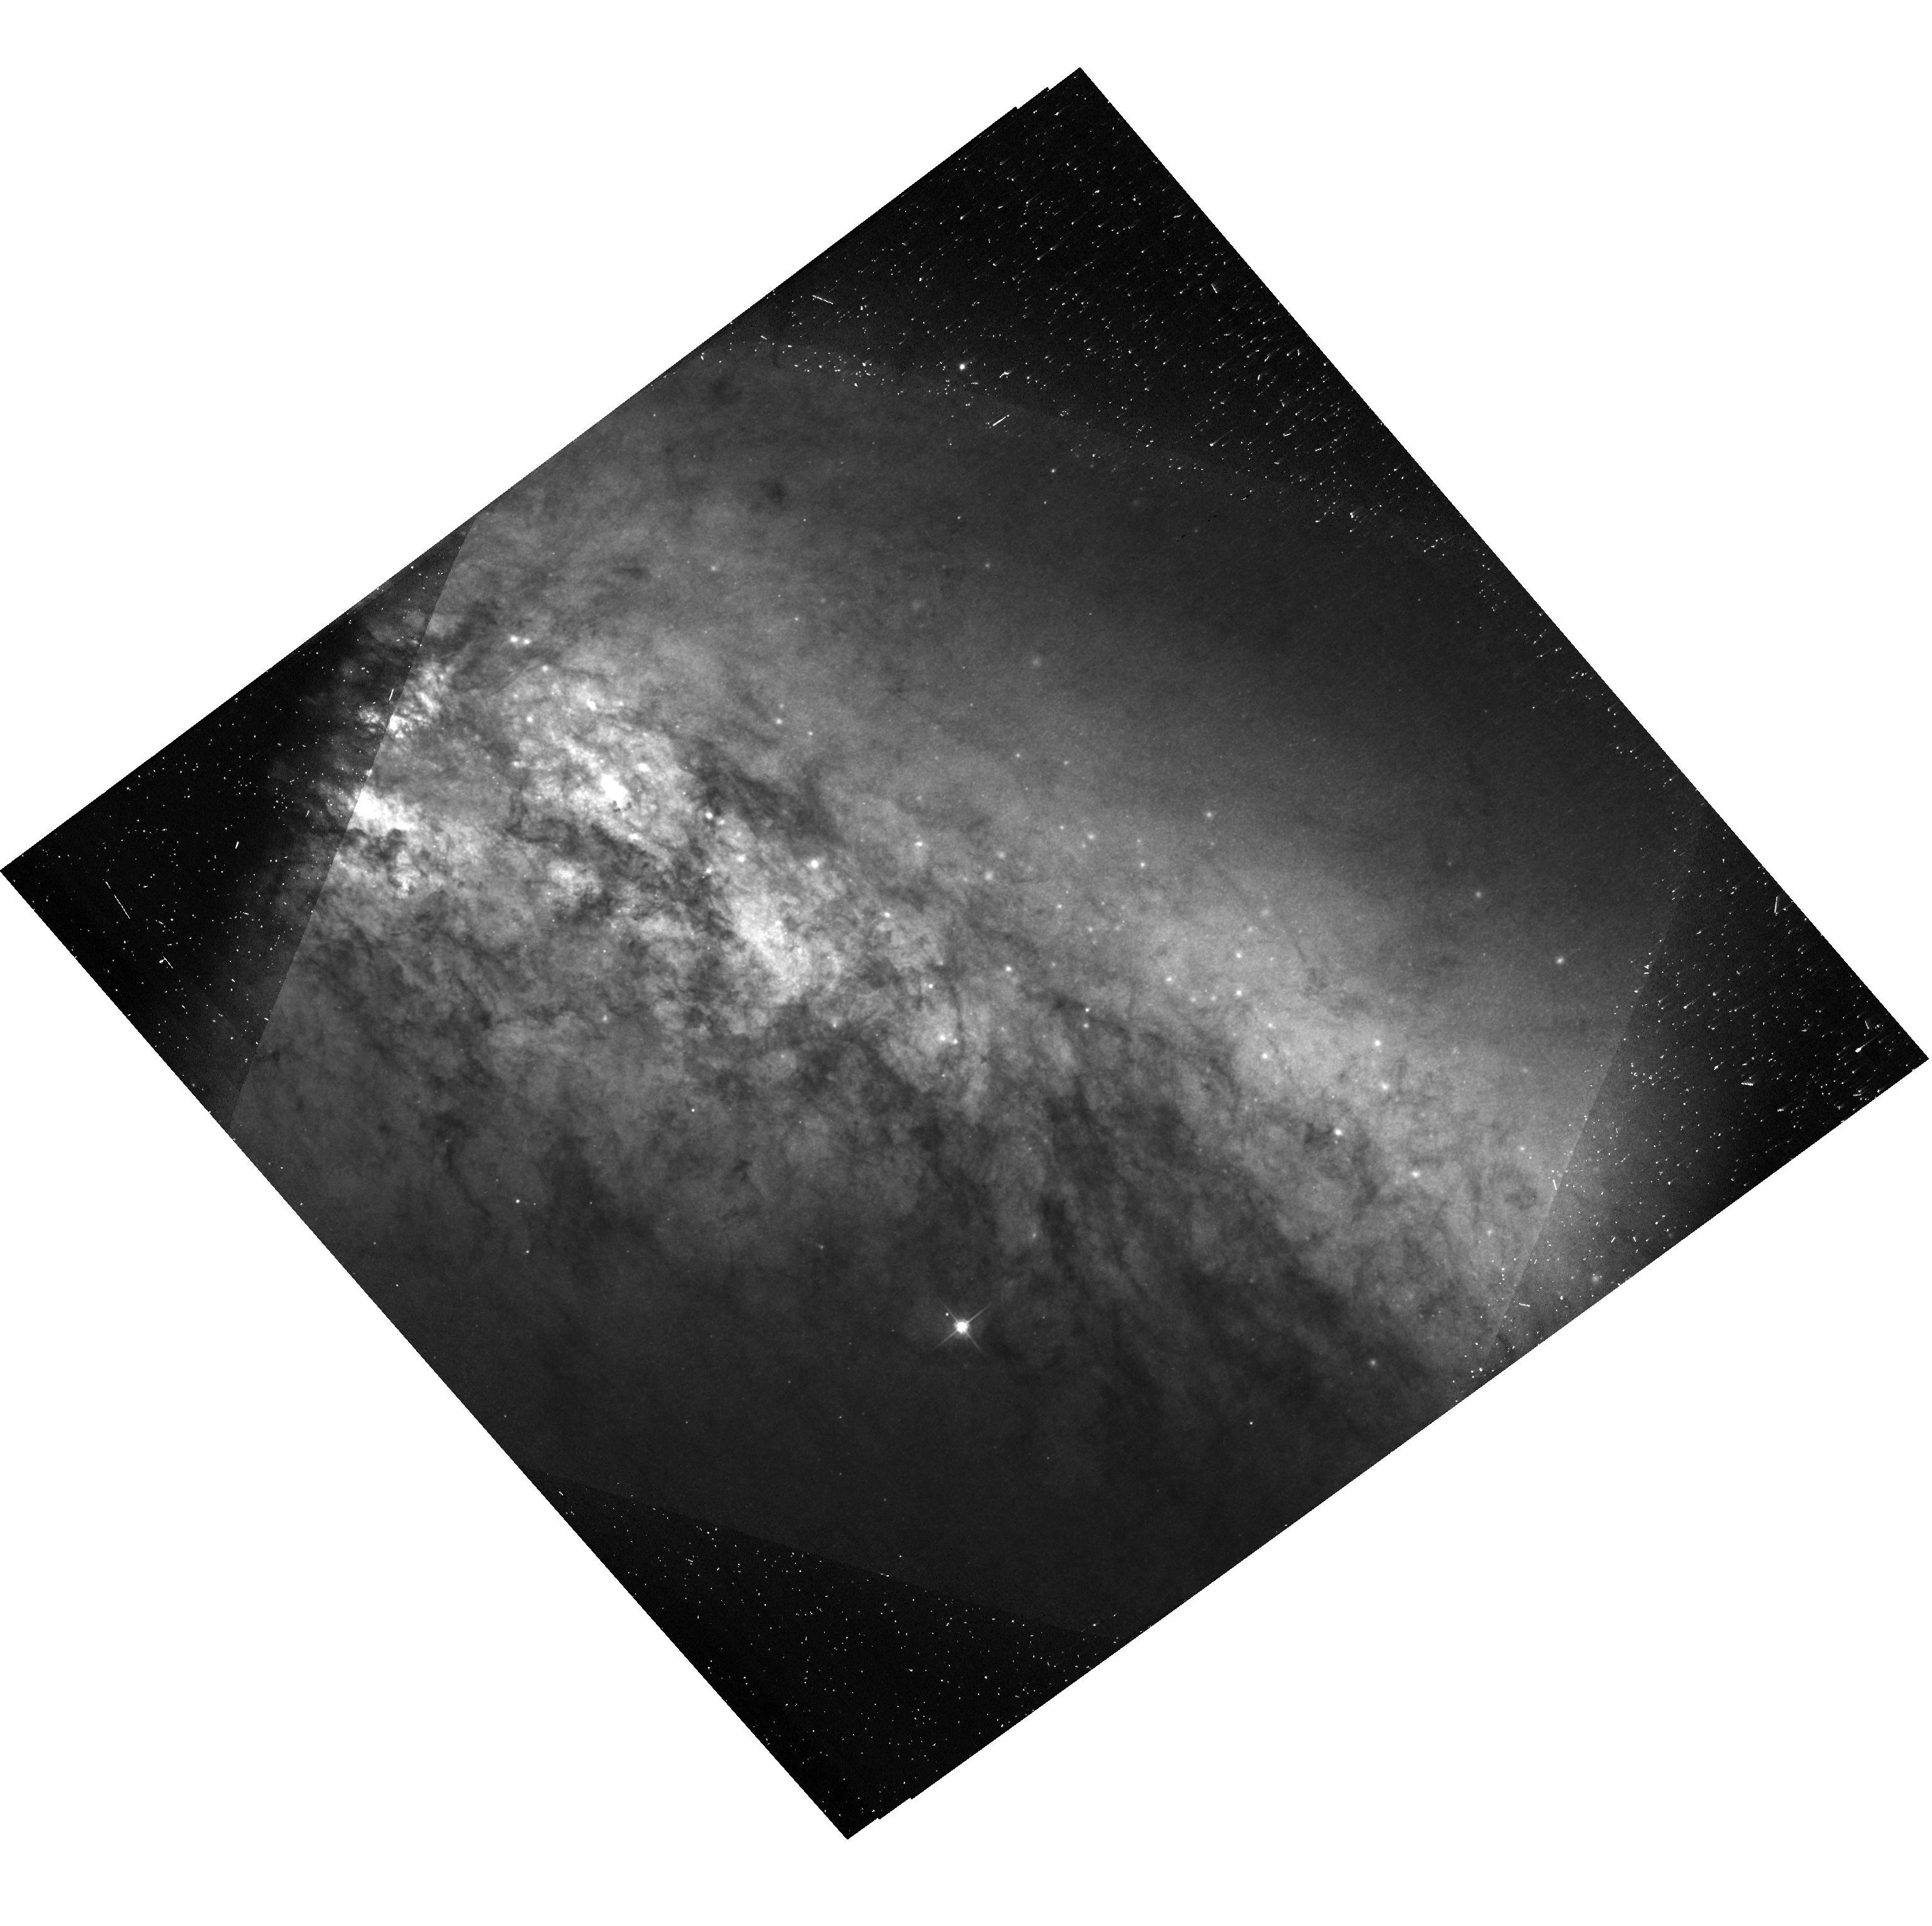
Target: SN-2014J. Instrument: ACS/WFC. Filter: F475W. Exposure: 23 min. Observation ID: hst_13717_v2_acs_wfc_f475w-pol120v_jcnfv2

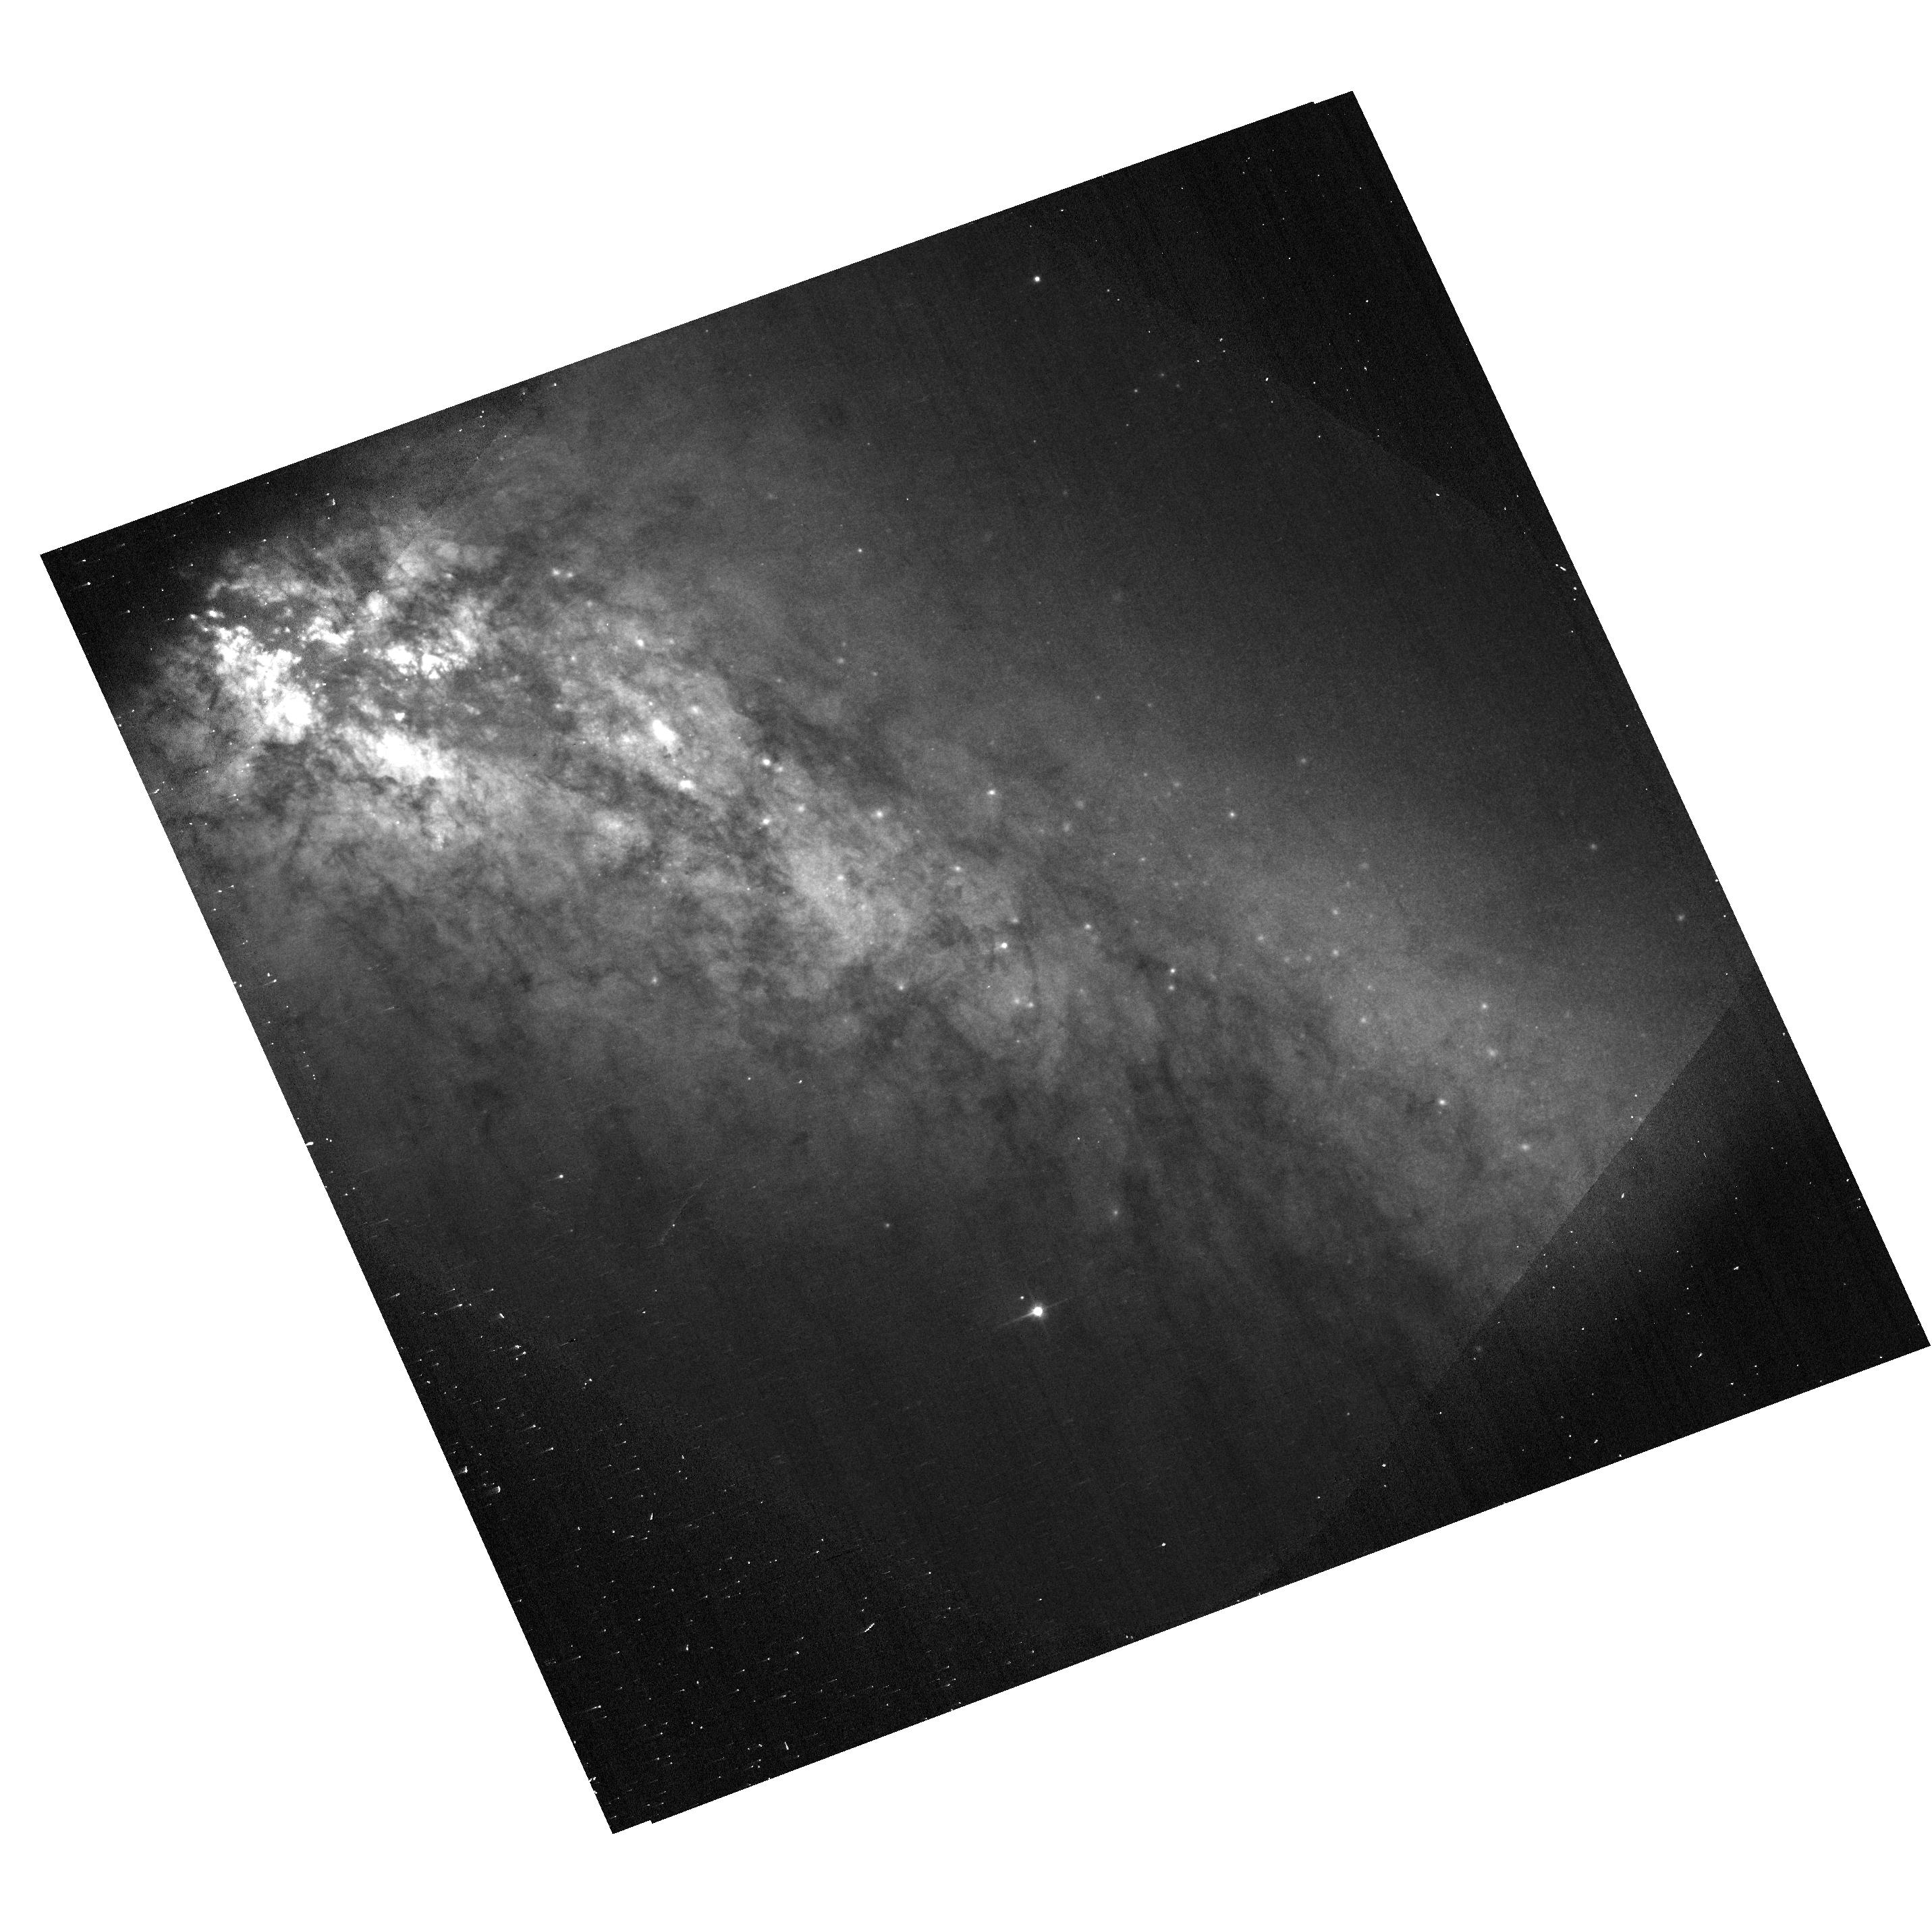
Target: SN-2014J. Instrument: ACS/WFC. Filter: F606W. Exposure: 1 min. Observation ID: hst_13717_v1_acs_wfc_f606w-pol60v_jcnfv1

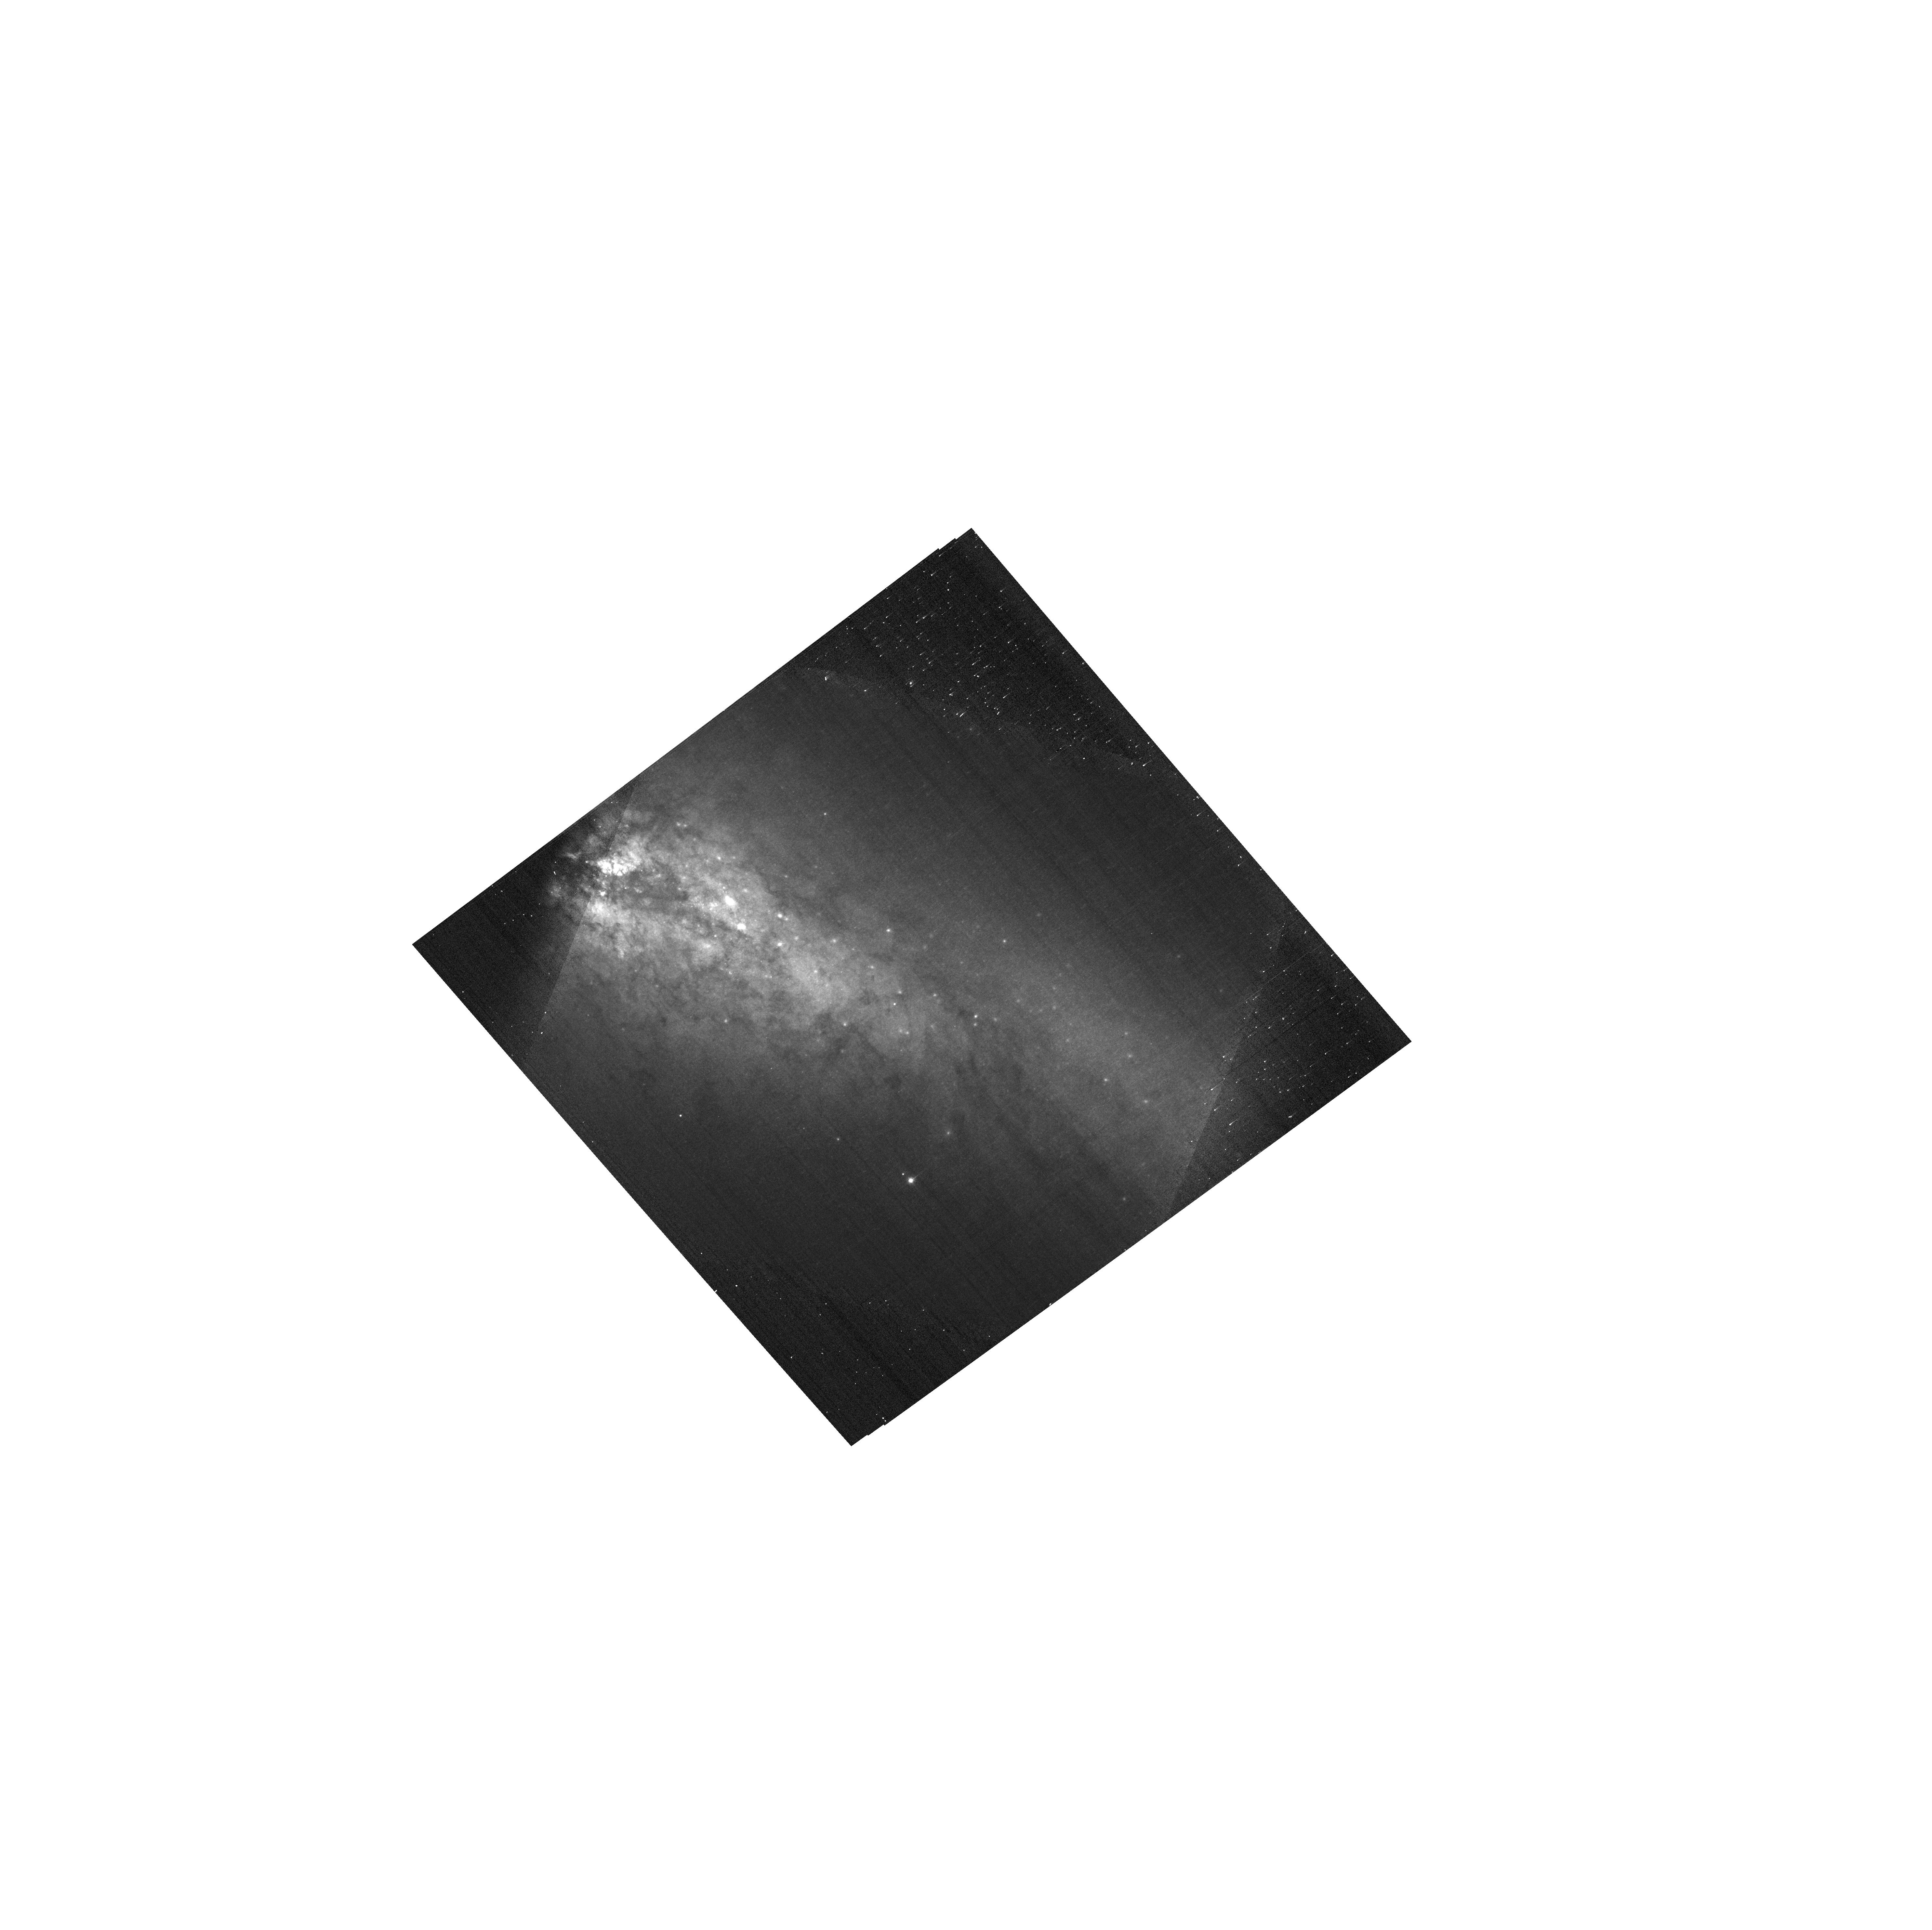
Target: SN-2014J. Instrument: ACS/WFC. Filter: F775W. Exposure: 1 min. Observation ID: hst_13717_v3_acs_wfc_f775w-pol120v_jcnfv3

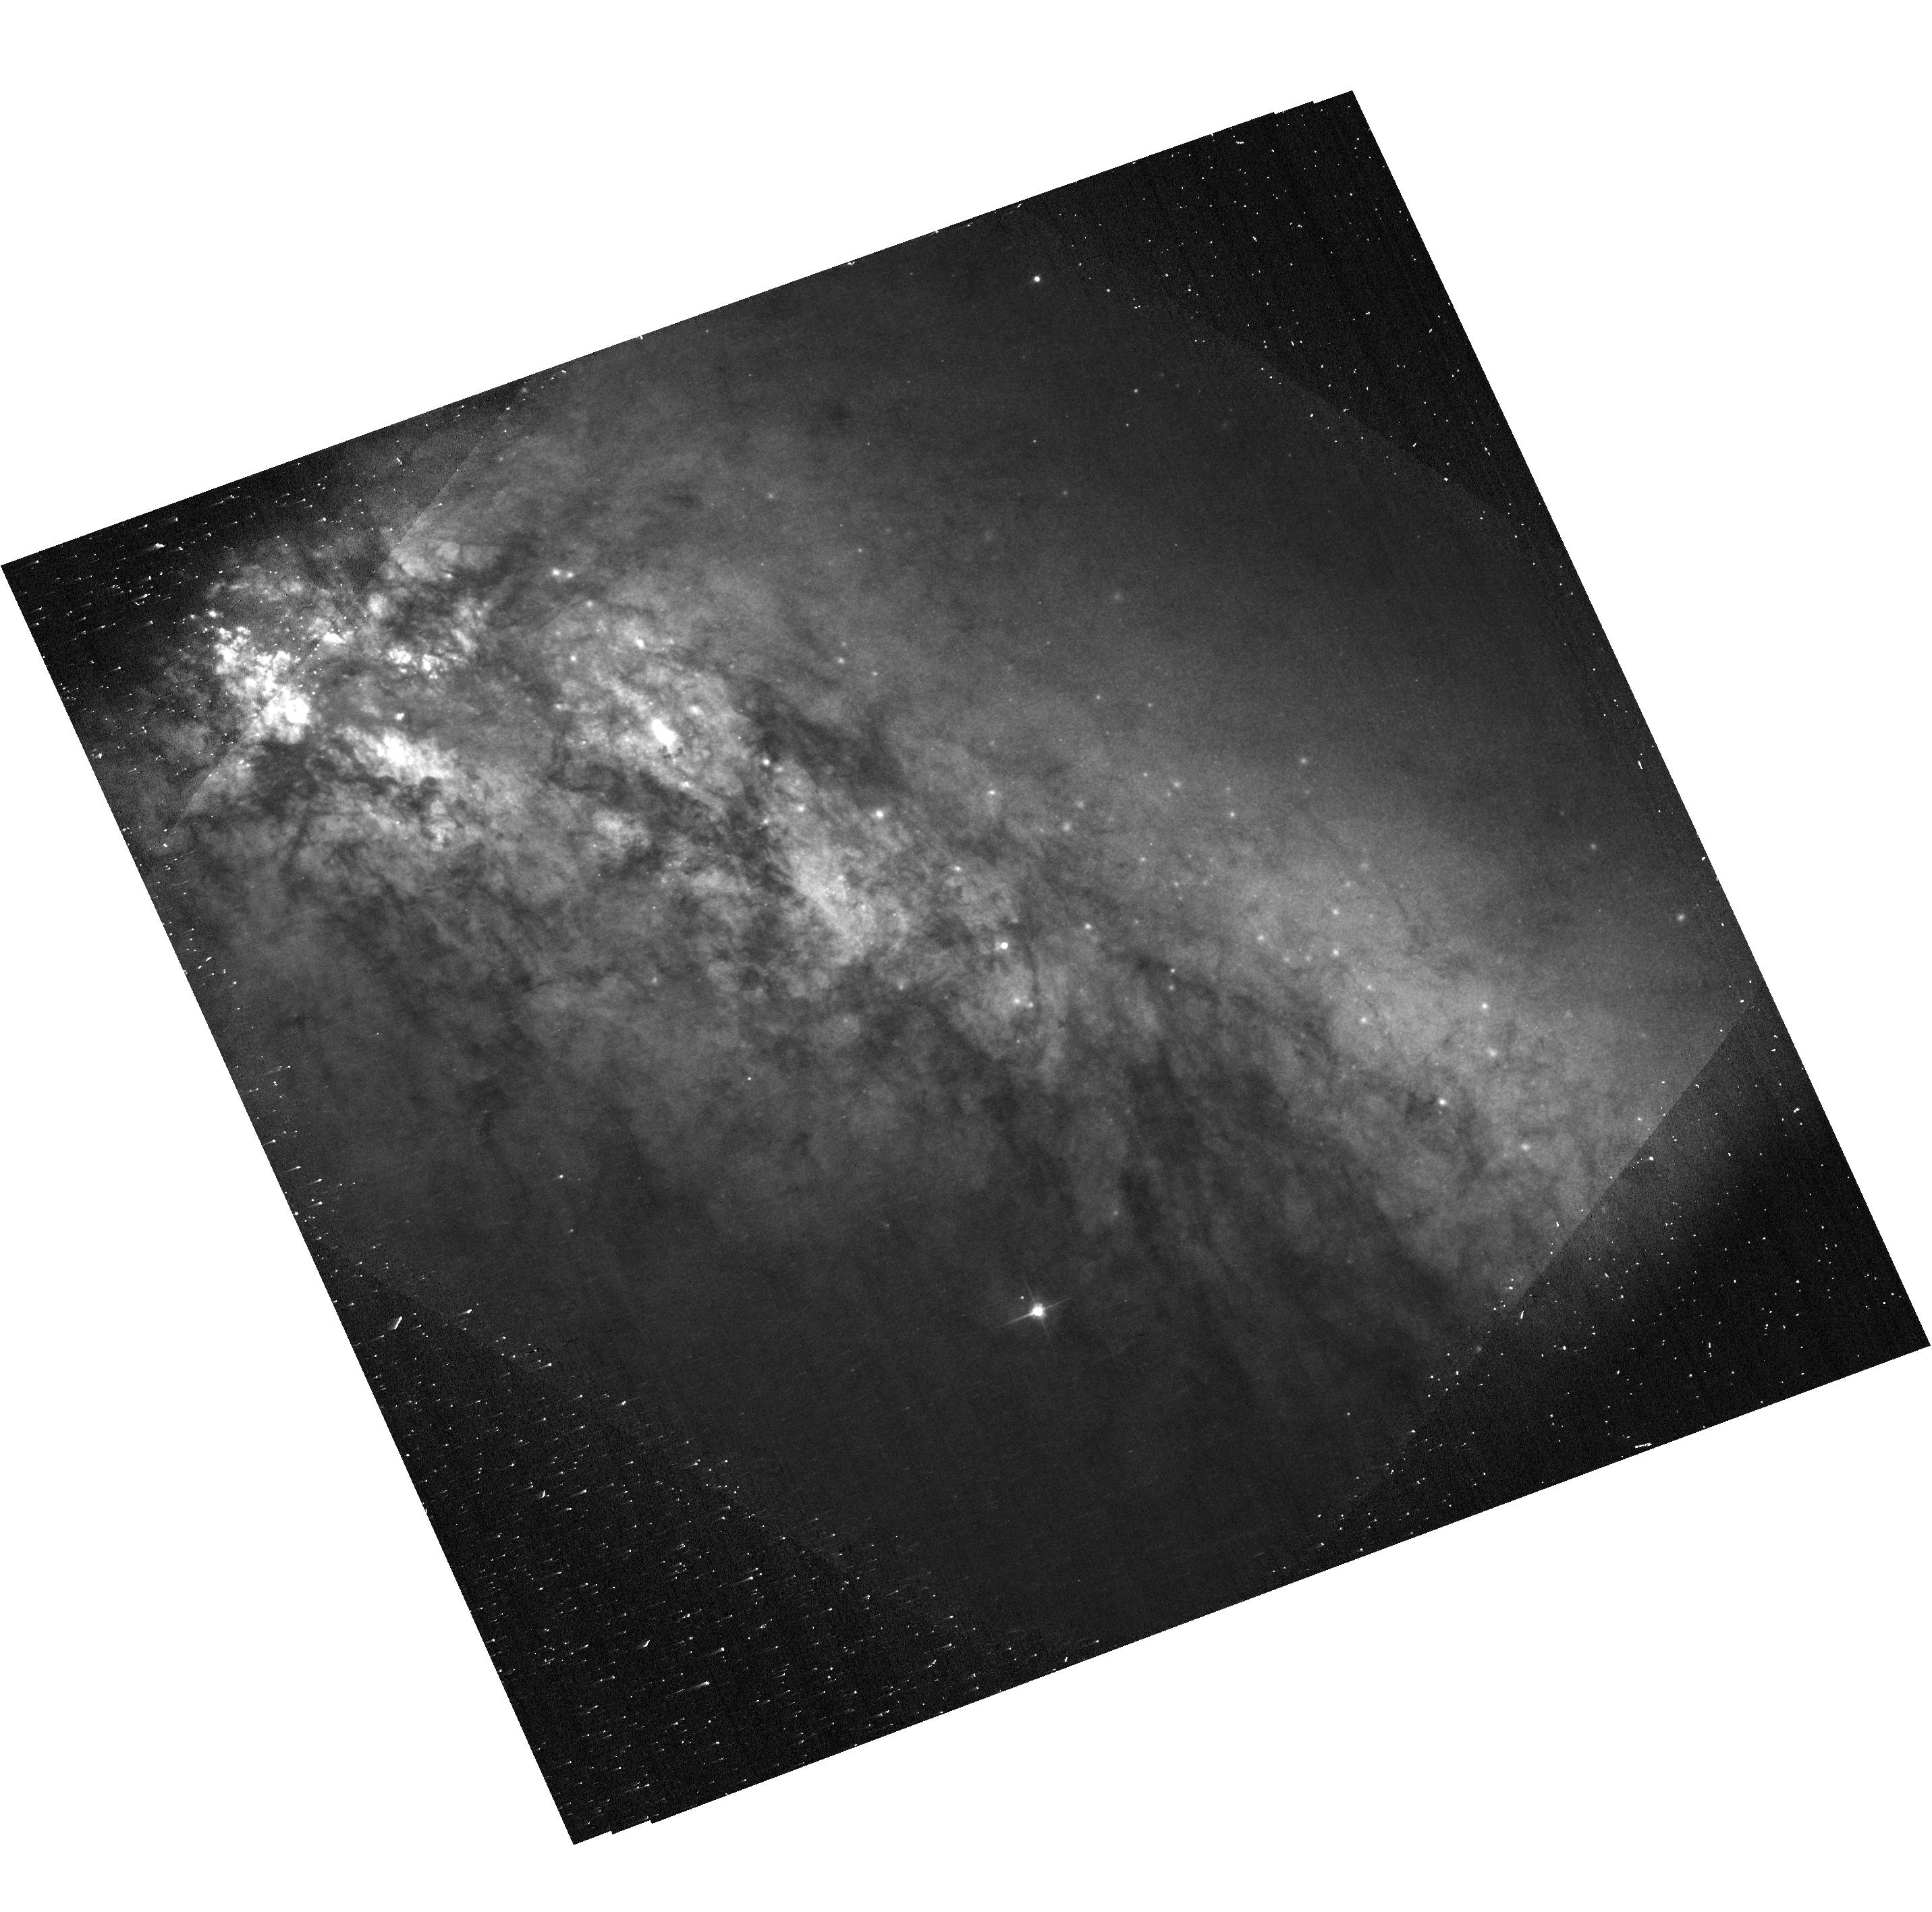
Target: SN-2014J. Instrument: ACS/WFC. Filter: F475W. Exposure: 6 min. Observation ID: hst_13717_v1_acs_wfc_f475w-pol60v_jcnfv1

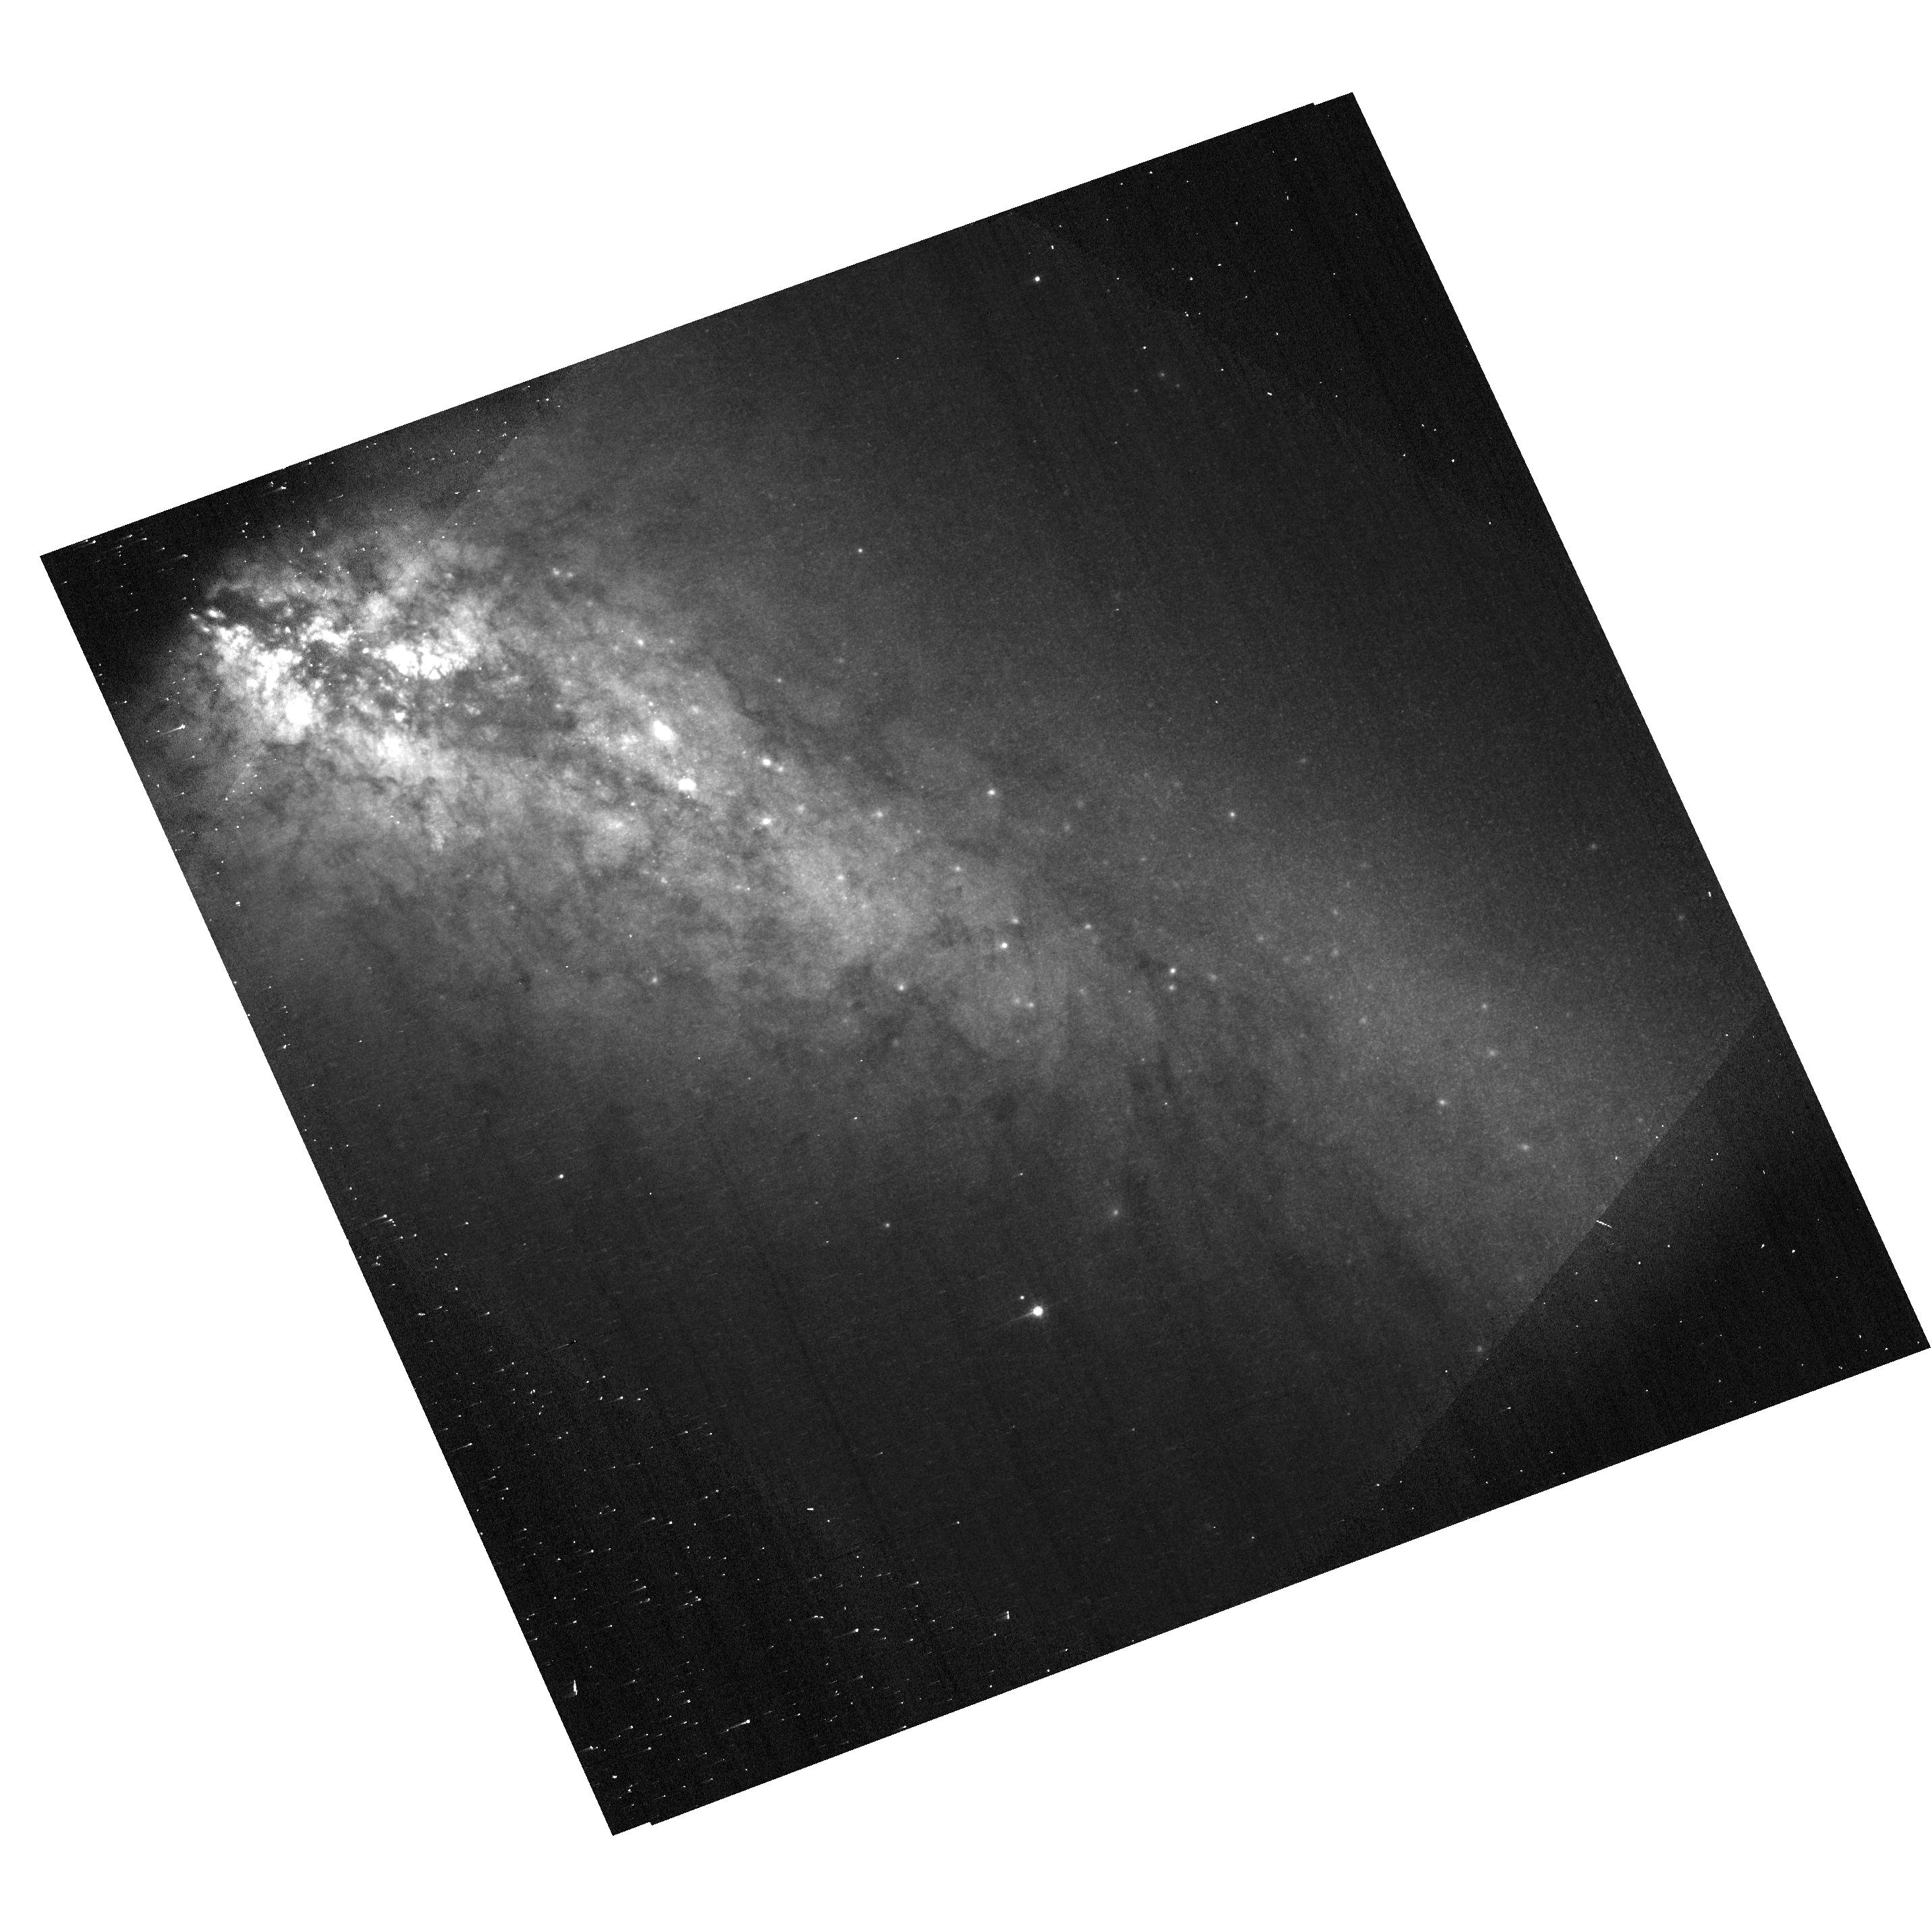
Target: SN-2014J. Instrument: ACS/WFC. Filter: F775W. Exposure: 1 min. Observation ID: hst_13717_v1_acs_wfc_f775w-pol0v_jcnfv1

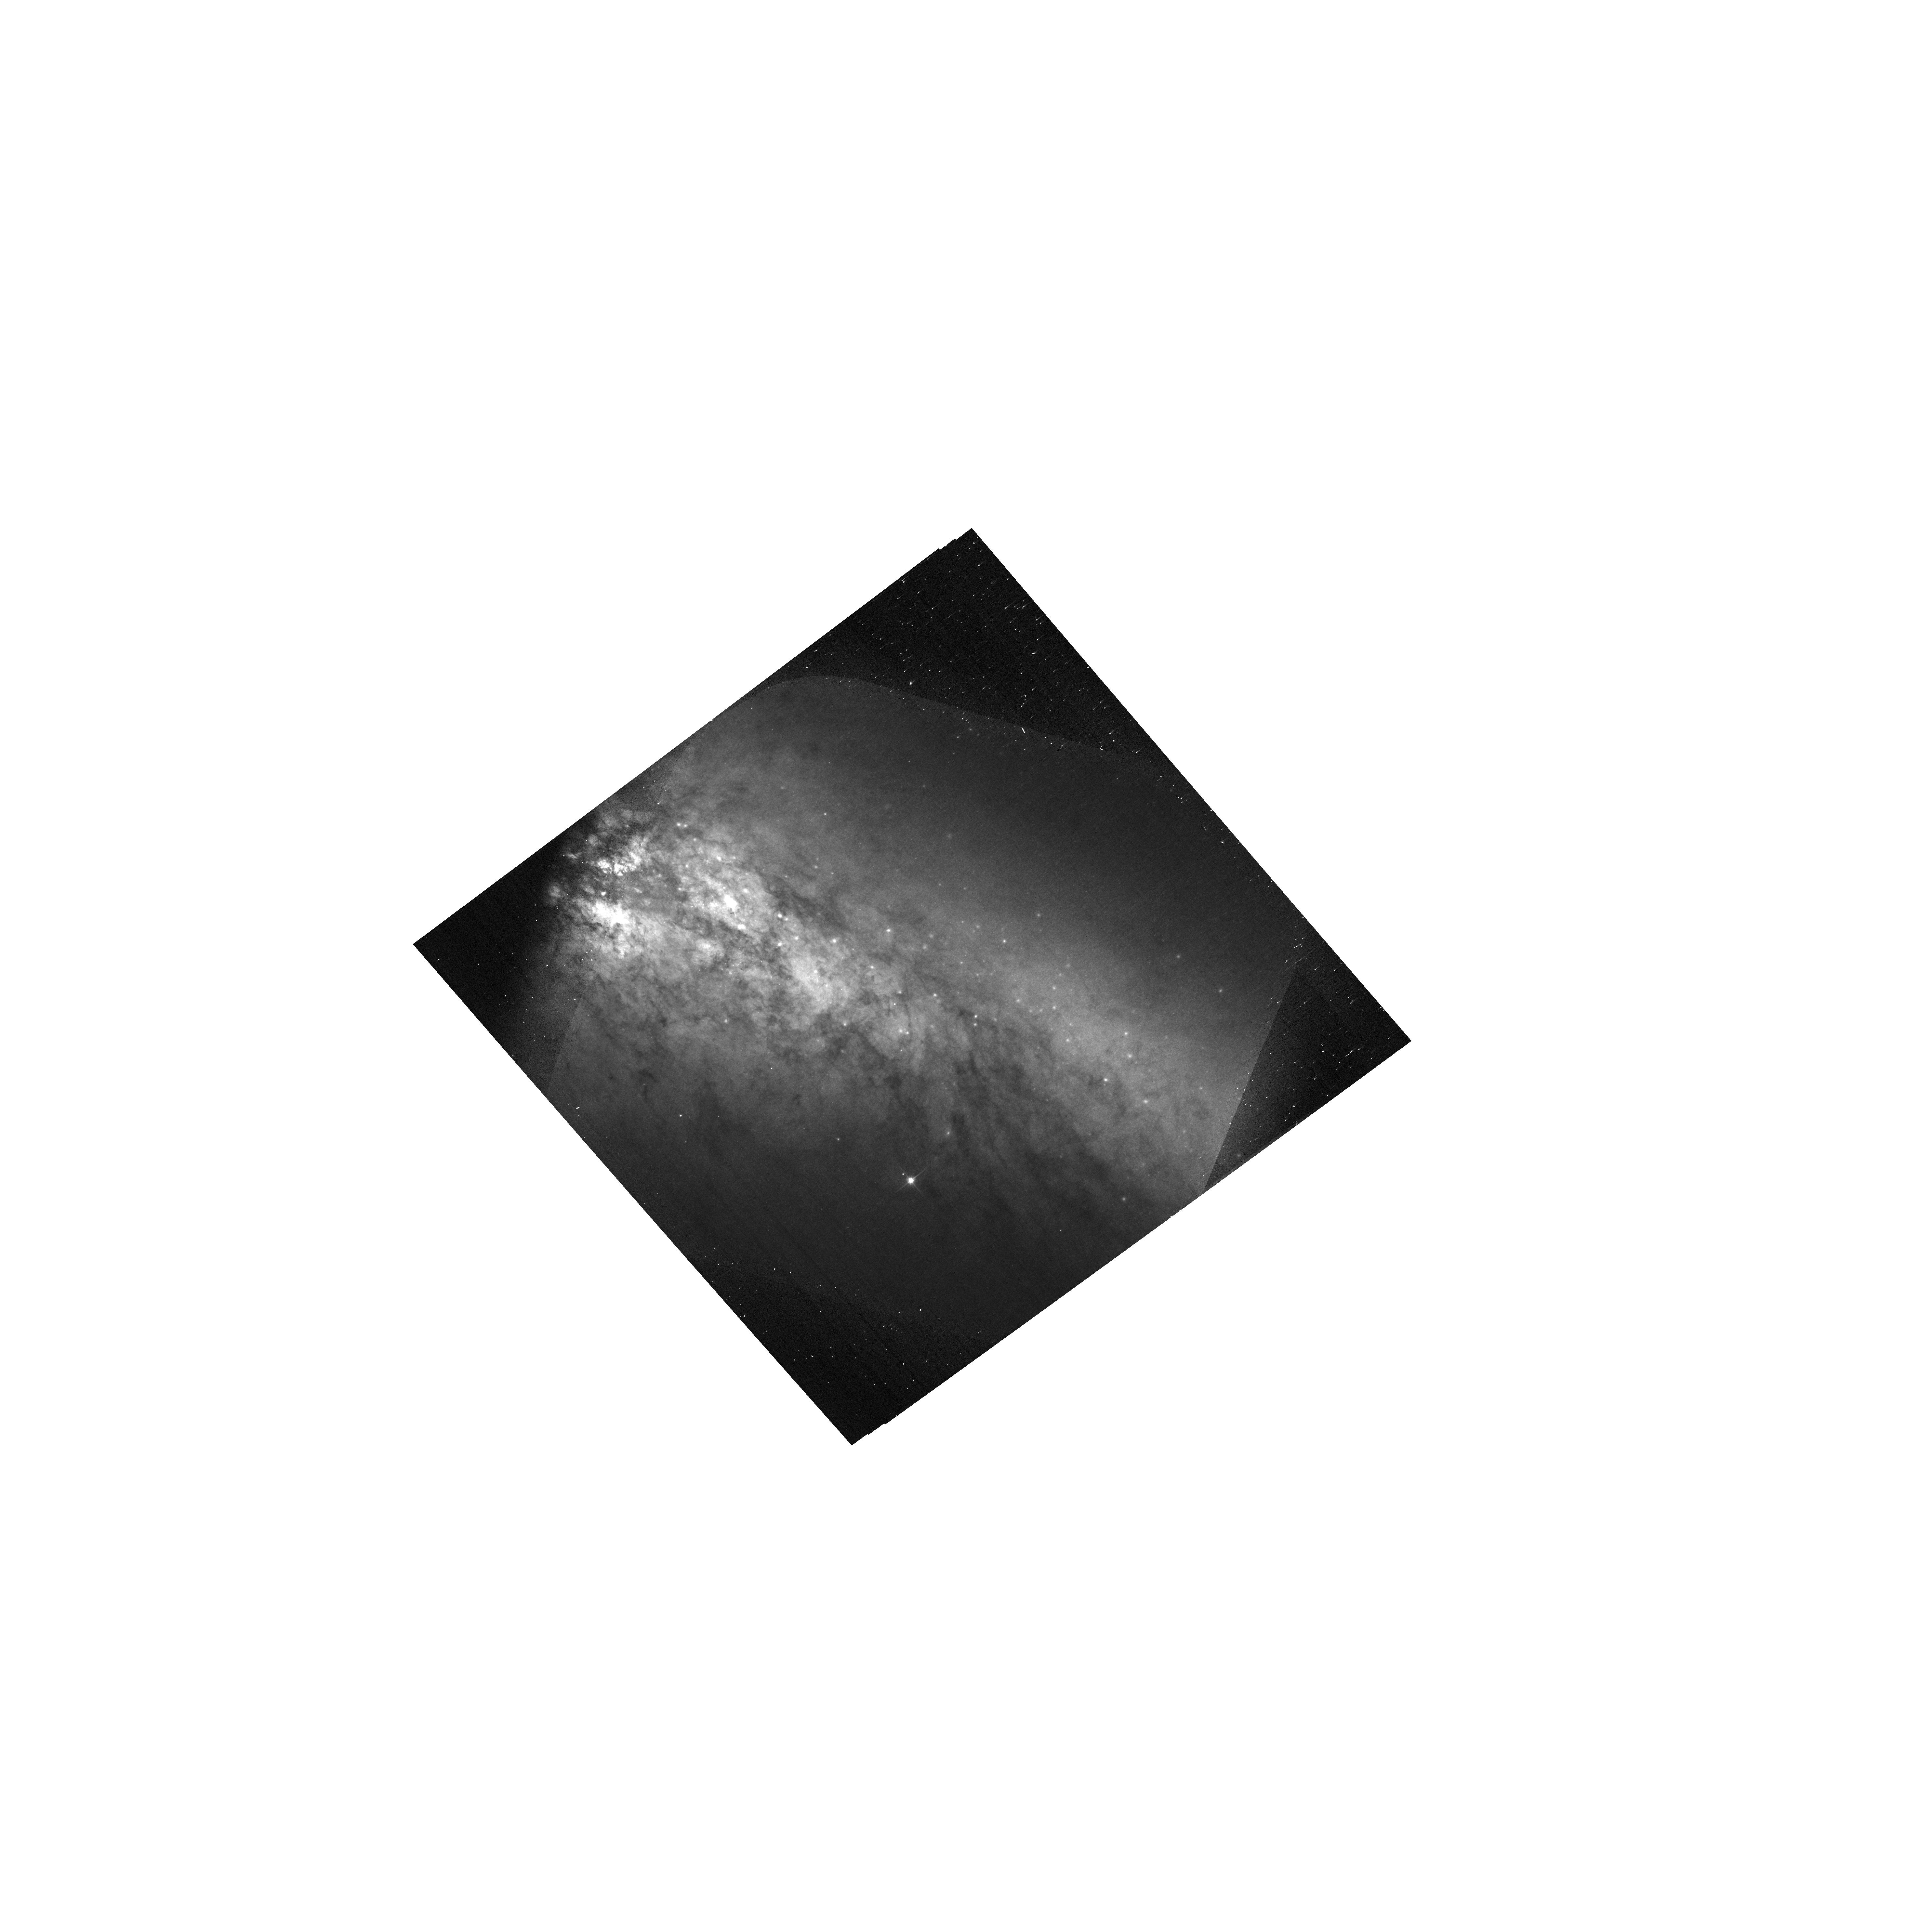
Target: SN-2014J. Instrument: ACS/WFC. Filter: F606W. Exposure: 3 min. Observation ID: hst_13717_v3_acs_wfc_f606w-pol60v_jcnfv3

Polarimetry of SN 2014J in M82 as a Probe of Its Dusty Environment (PI: Wang, Lifan)

Late time polarimetry can effectively probe the circumstellar (CS) dust environment of SNe Ia. We propose to acquire imaging polarimetry of SN 2014J at three epochs between 200-400 days after the SN explosion. The delayed light from optical maximum may be scattered into the line of sight and reveal the scattering dust through polarization. Light echoes from interstellar dust at very large distances (> 10pc) from the SN will not be highly polarized in these observations due to the small scattering angle involved. Polarimetry at late time is thus an unambegeous probe of CS dust very close to the SN (at distances ~ 1 light year). Observations of the illusive CS matter is critical in constraining the progenitor systems of SNIa.